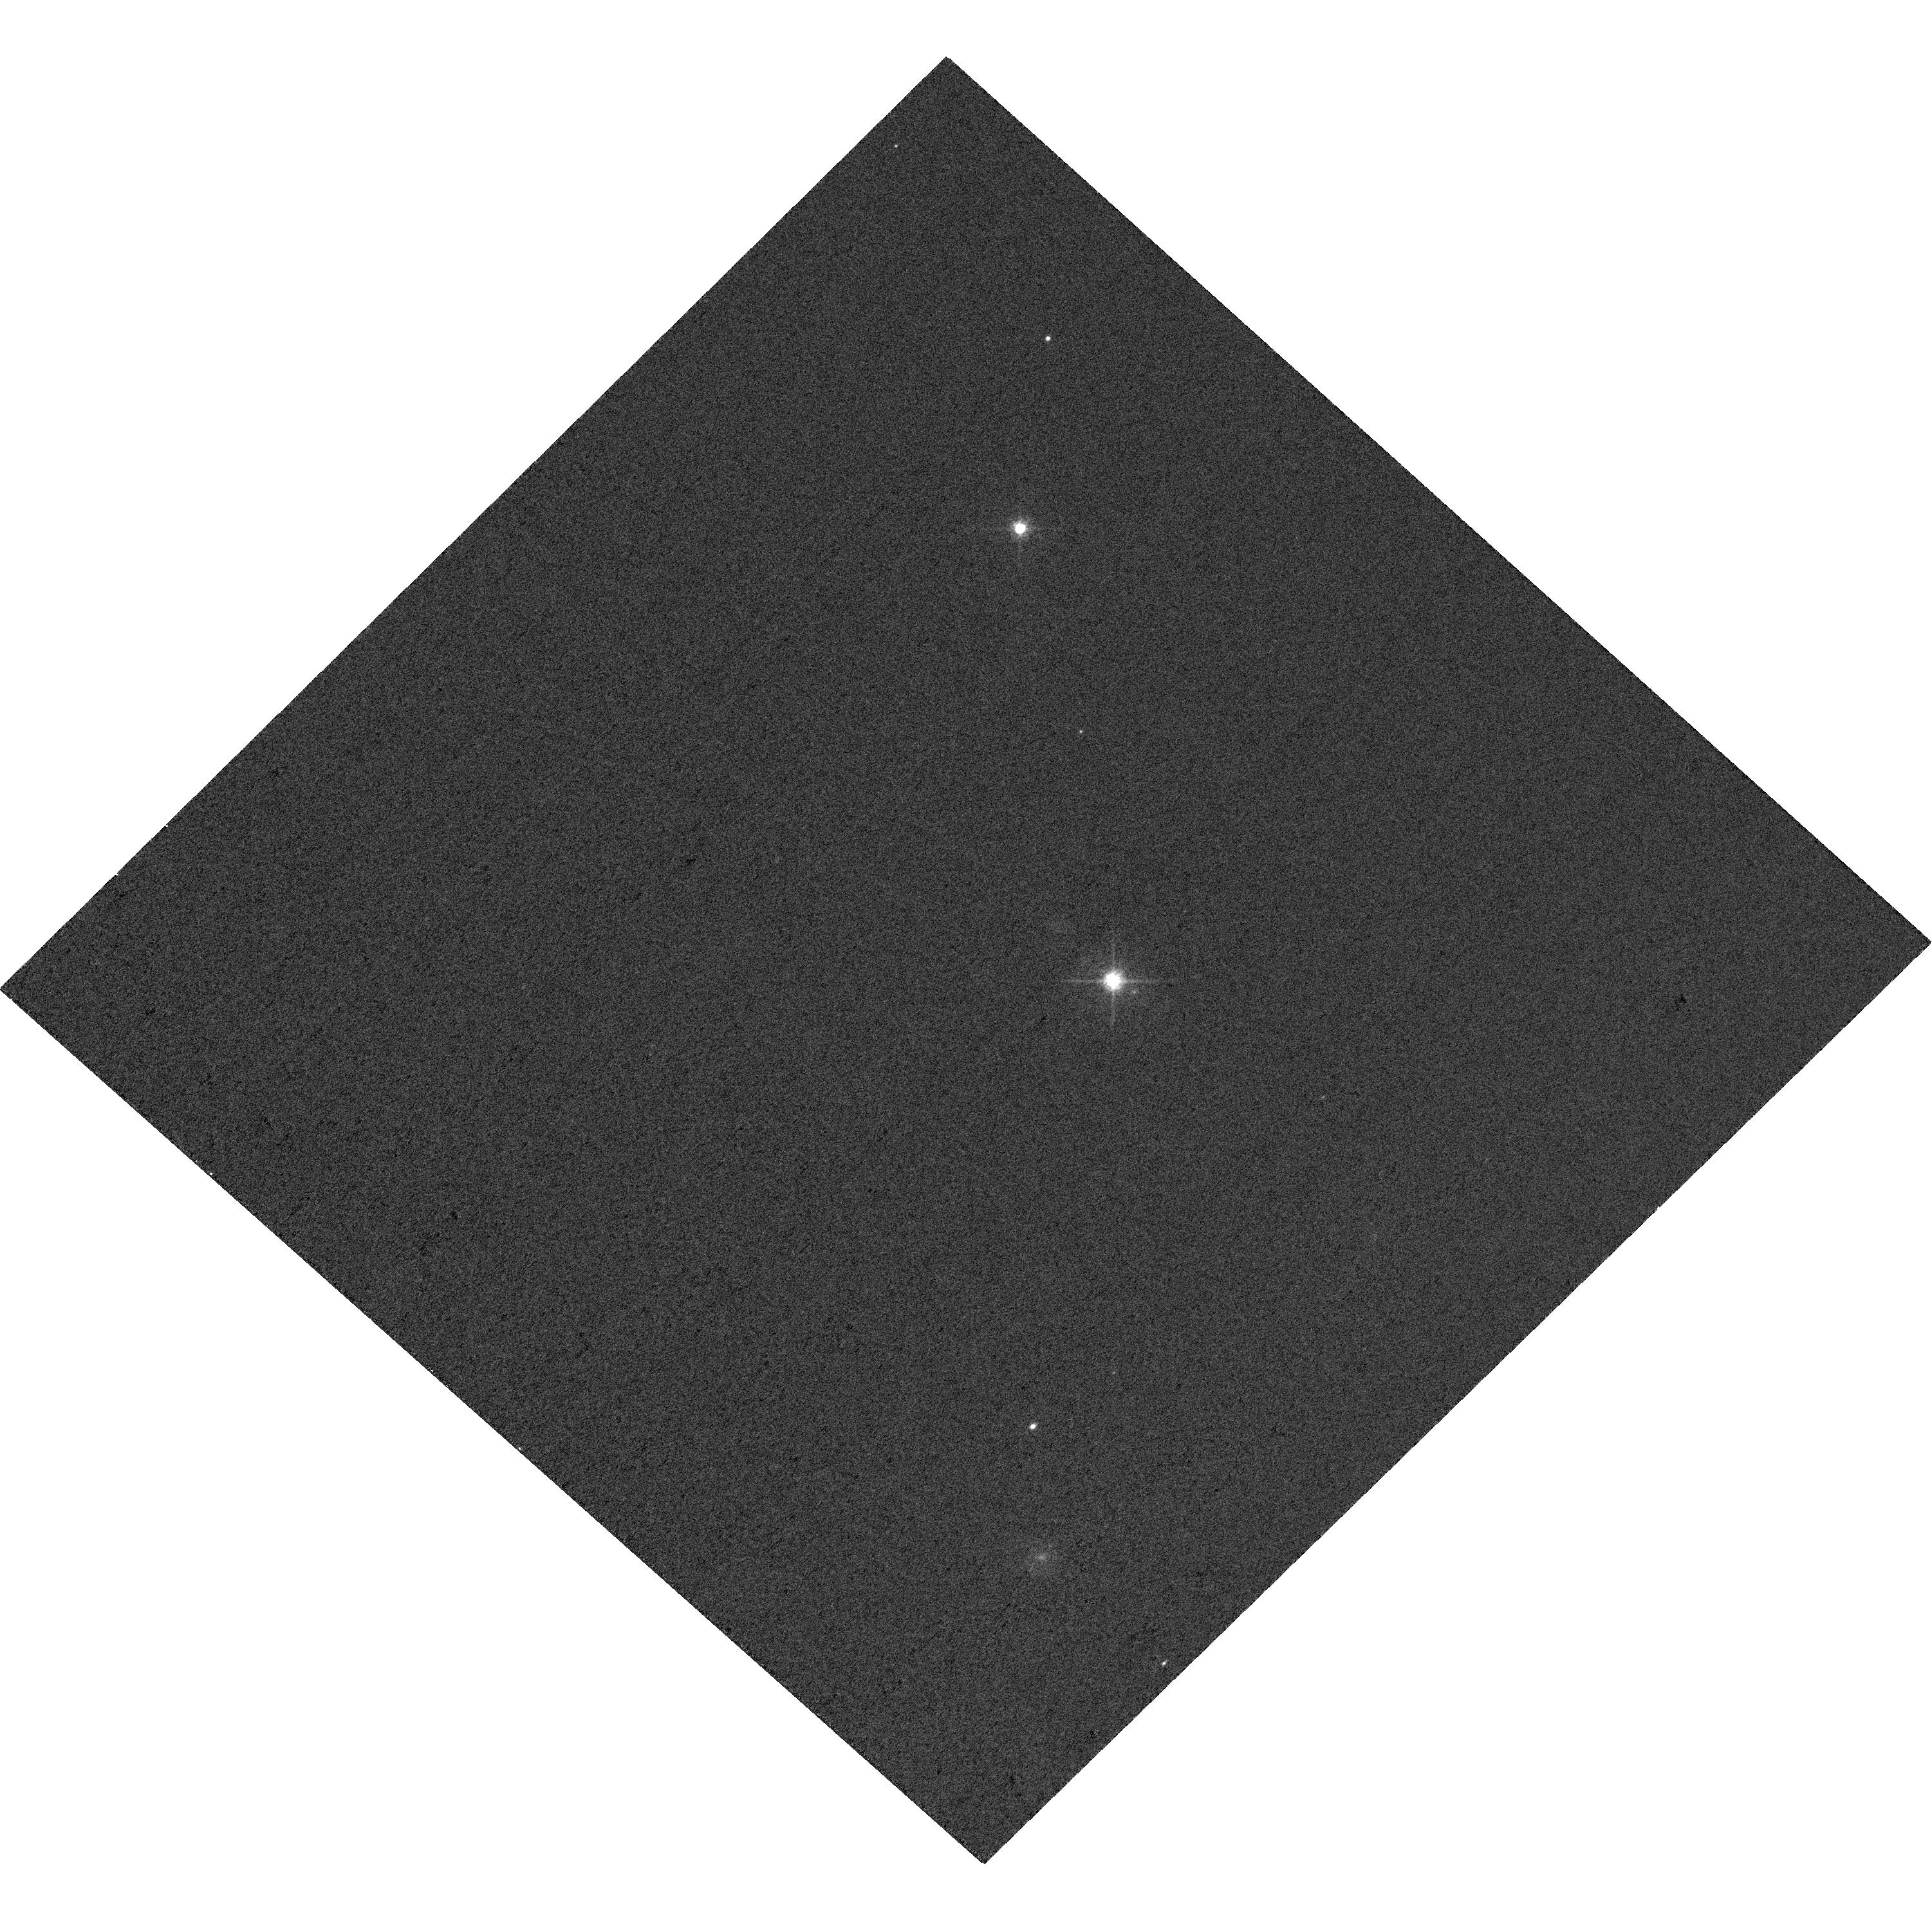
Target: EGGR-26
Instrument: WFC3/UVIS
Filter: F625W
Exposure: 1 min
Observation ID: hst_17708_41_wfc3_uvis_f625w_ifev41

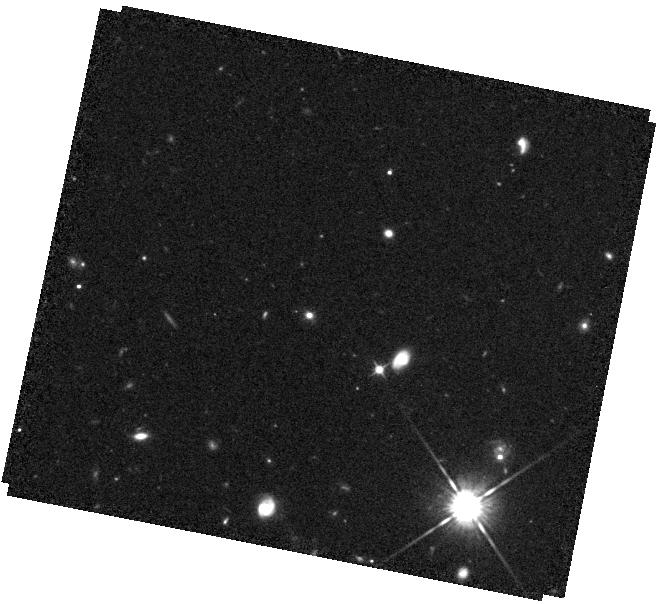
Target: 188
Instrument: WFC3/IR
Filter: F105W
Exposure: 23 min
Observation ID: hst_17708_06_wfc3_ir_f105w_ifev06

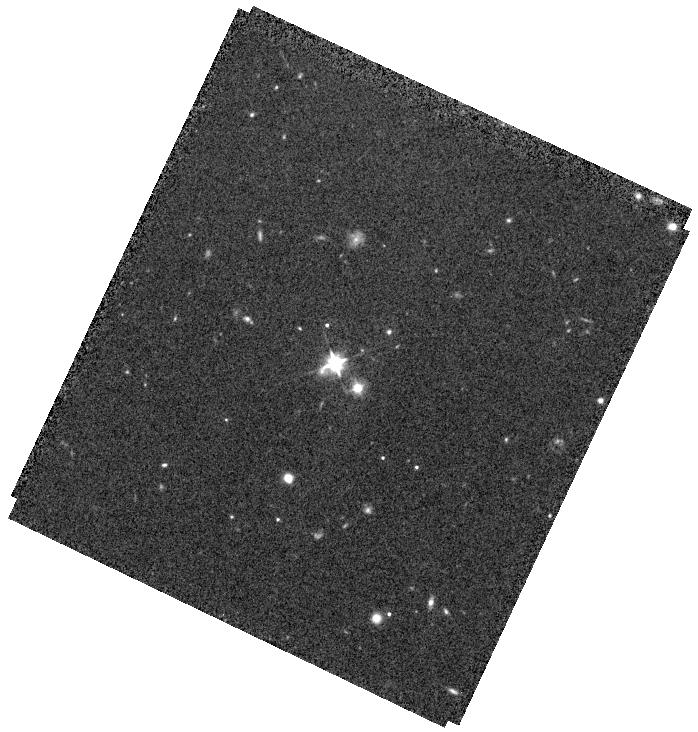
Target: 523
Instrument: WFC3/IR
Filter: F105W
Exposure: 23 min
Observation ID: hst_17708_26_wfc3_ir_f105w_ifev26

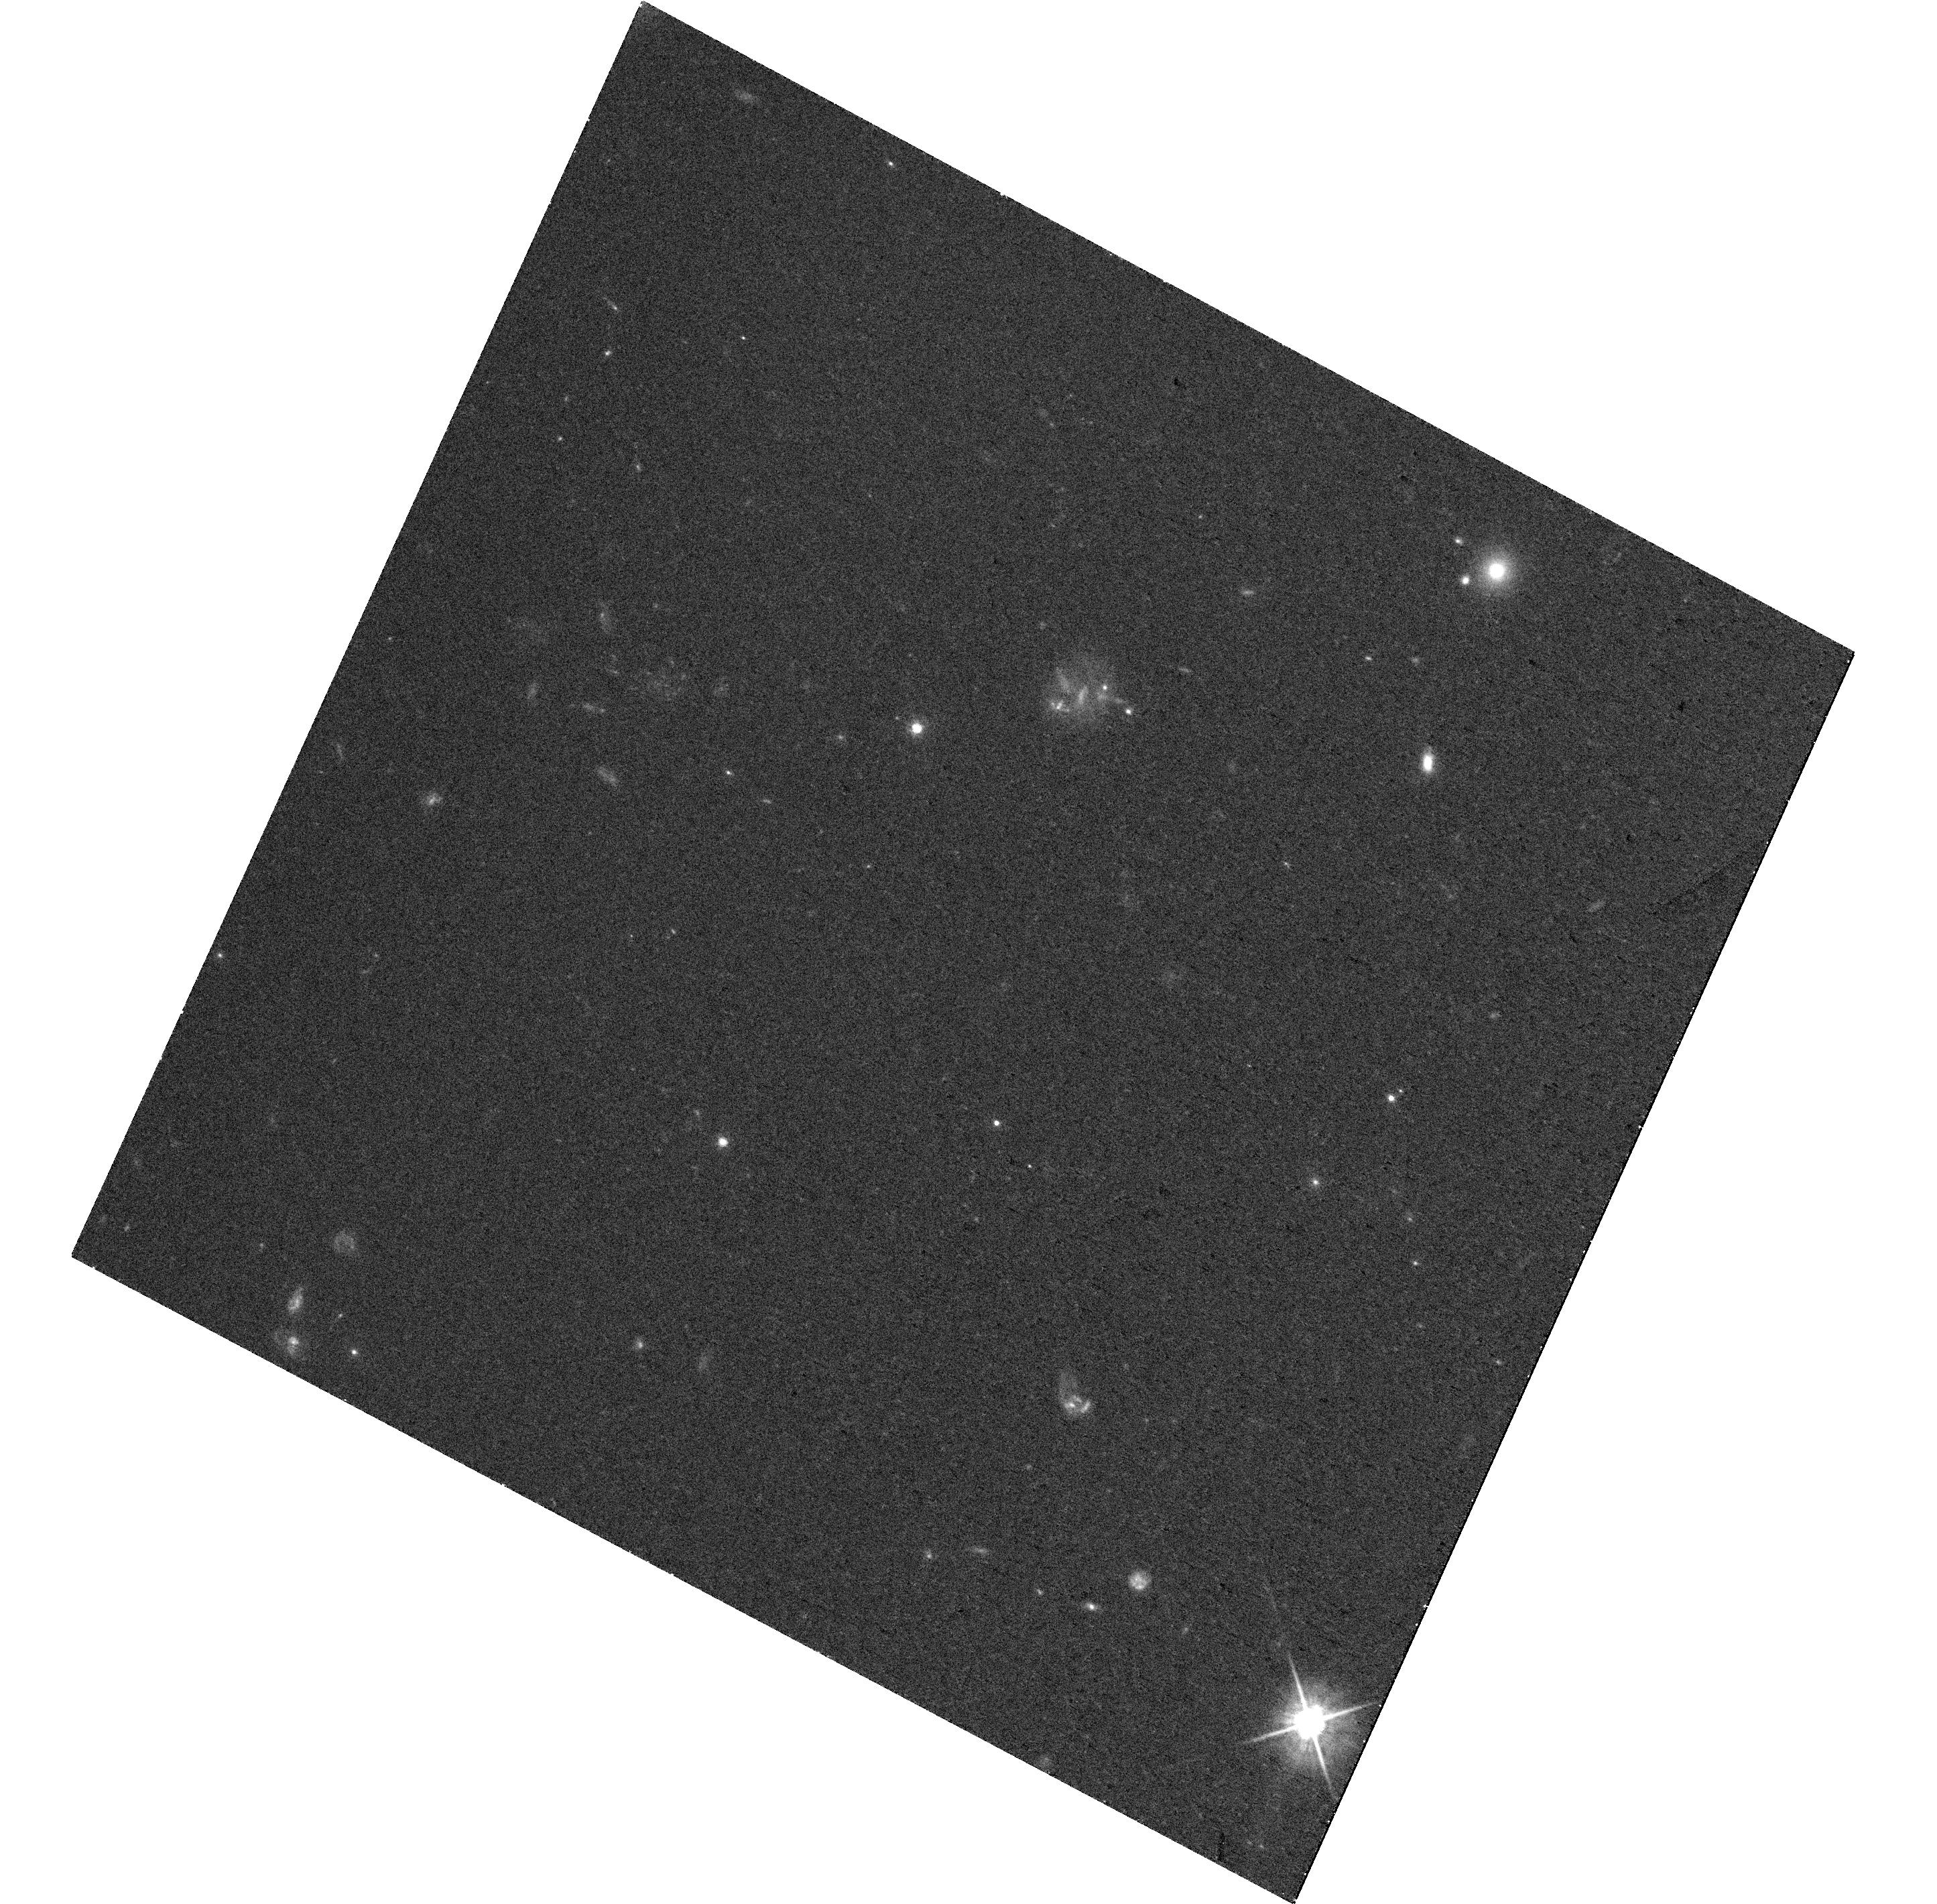
Target: 578
Instrument: WFC3/UVIS
Filter: F625W
Exposure: 32 min
Observation ID: hst_17708_29_wfc3_uvis_f625w_ifev29

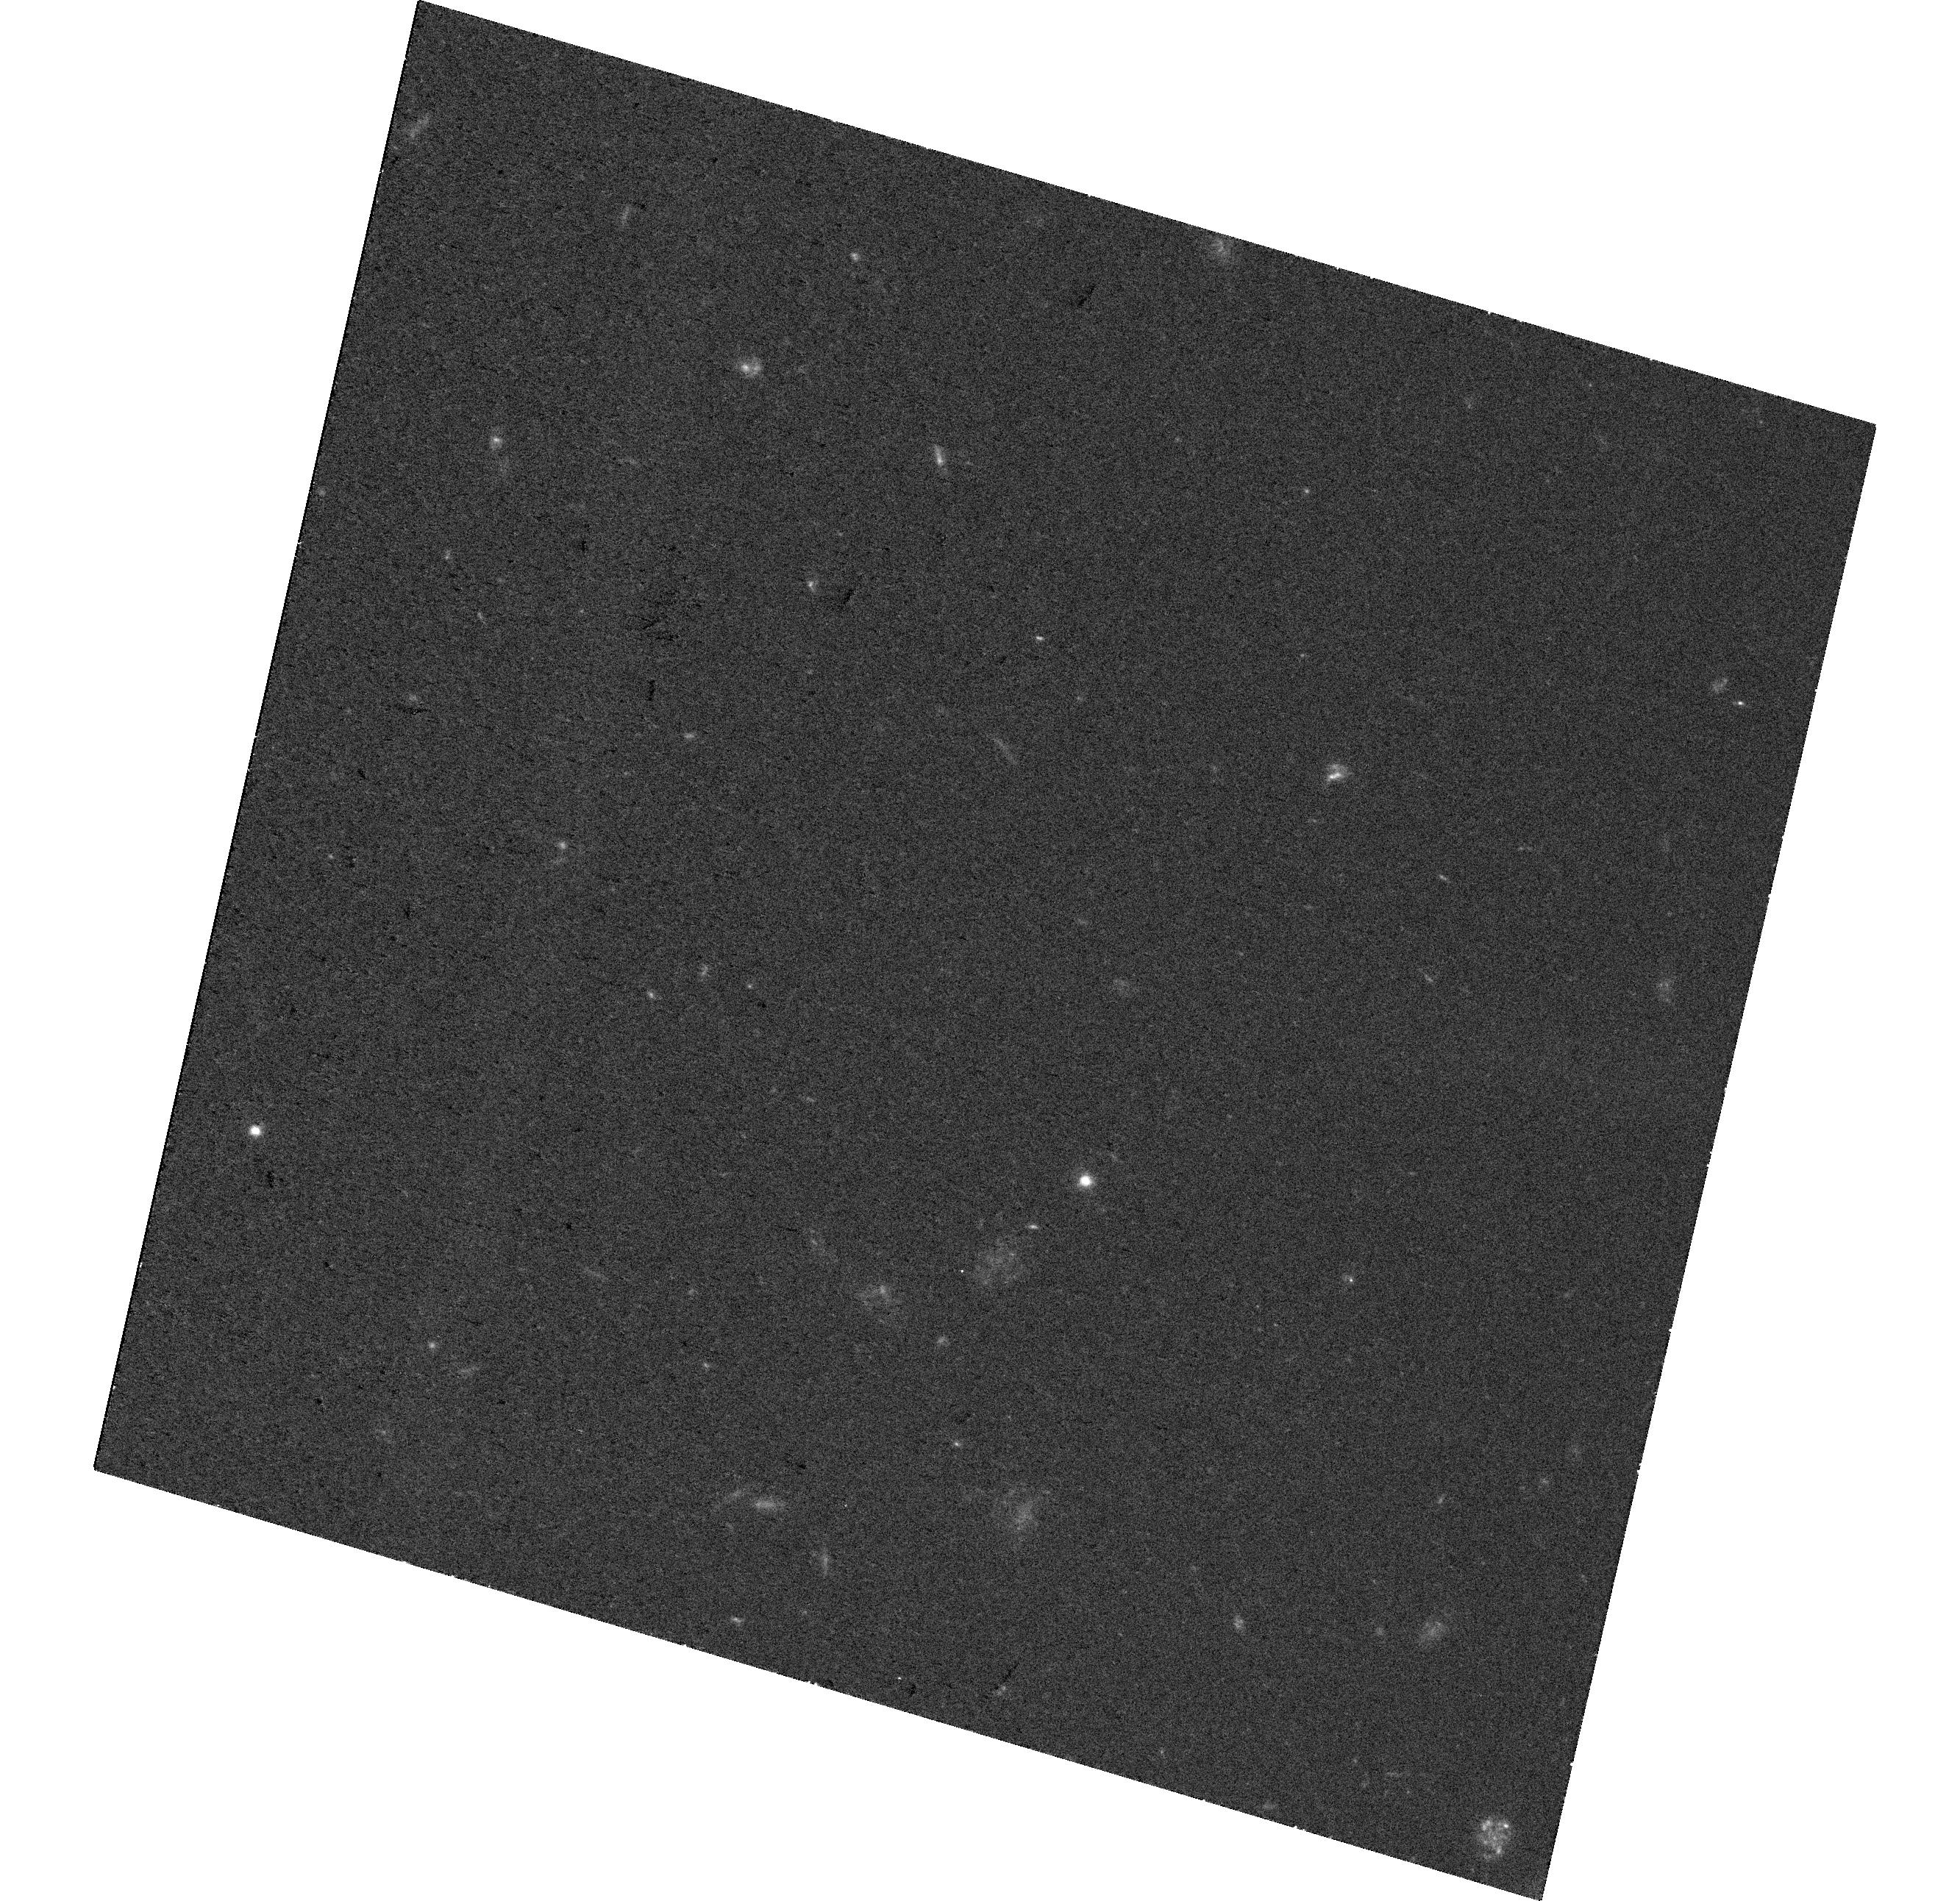
Target: 418
Instrument: WFC3/UVIS
Filter: F625W
Exposure: 32 min
Observation ID: hst_17708_62_wfc3_uvis_f625w_ifev62

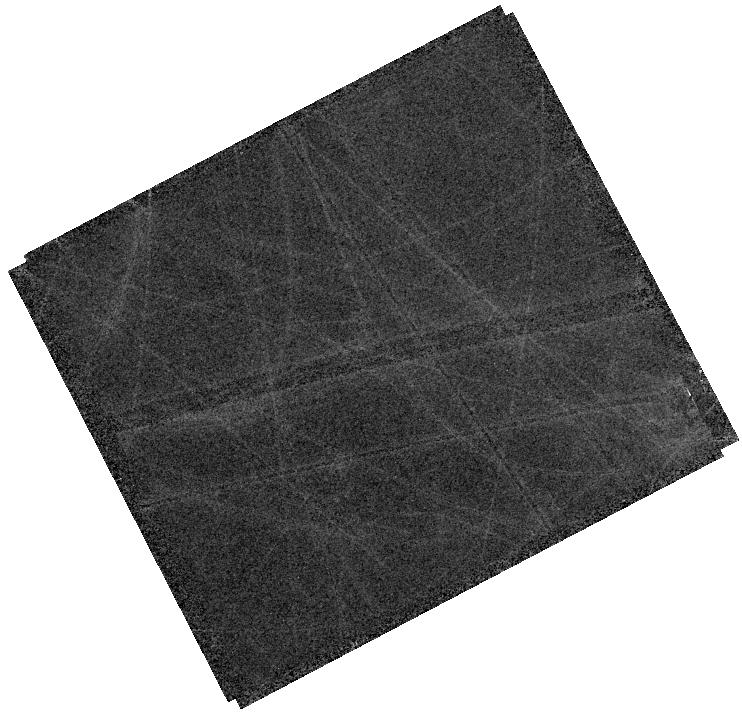
Target: 431
Instrument: WFC3/IR
Filter: F105W
Exposure: 23 min
Observation ID: hst_17708_21_wfc3_ir_f105w_ifev21

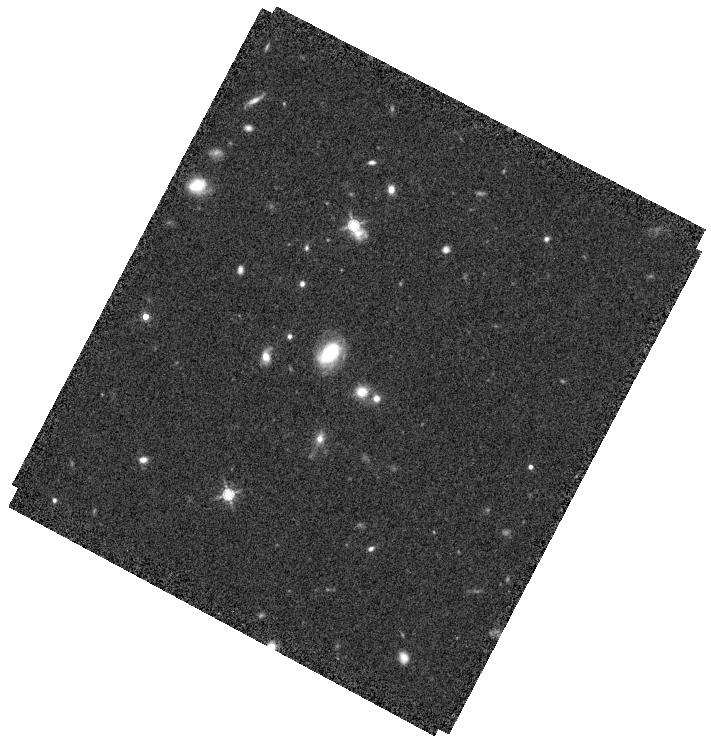
Target: 427
Instrument: WFC3/IR
Filter: F160W
Exposure: 12 min
Observation ID: hst_17708_20_wfc3_ir_f160w_ifev20

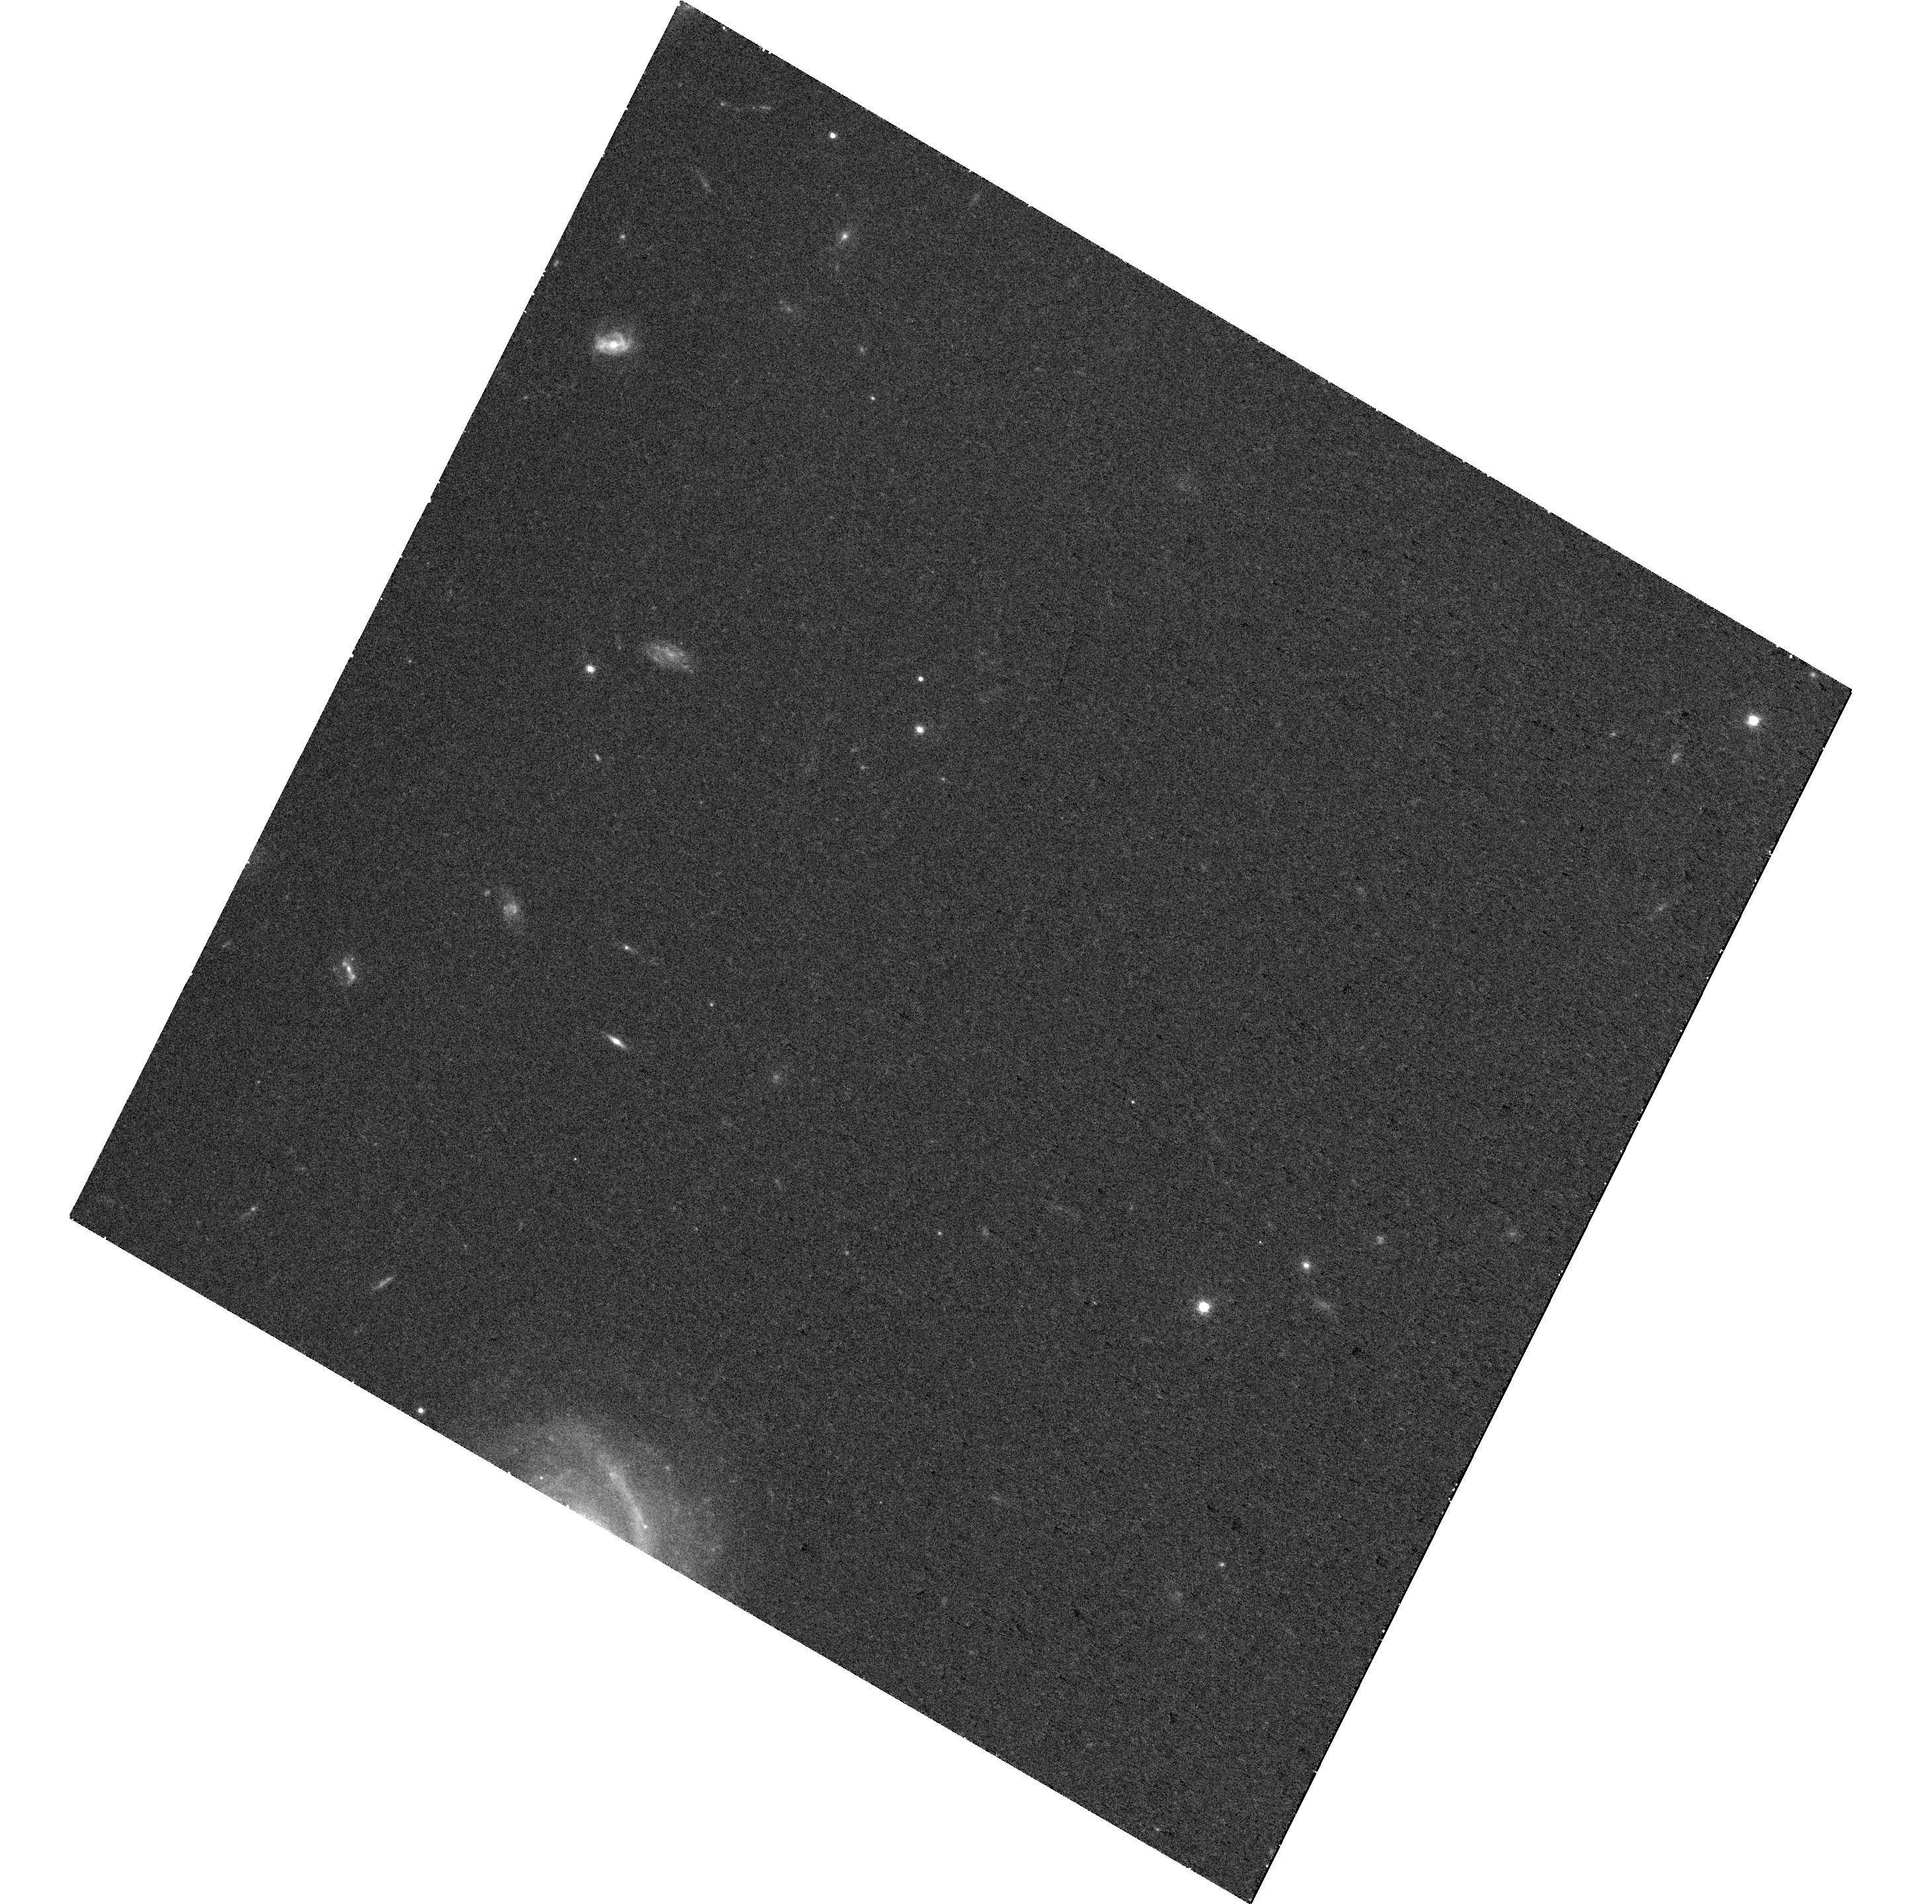
Target: 583
Instrument: WFC3/UVIS
Filter: F625W
Exposure: 32 min
Observation ID: hst_17708_30_wfc3_uvis_f625w_ifev30

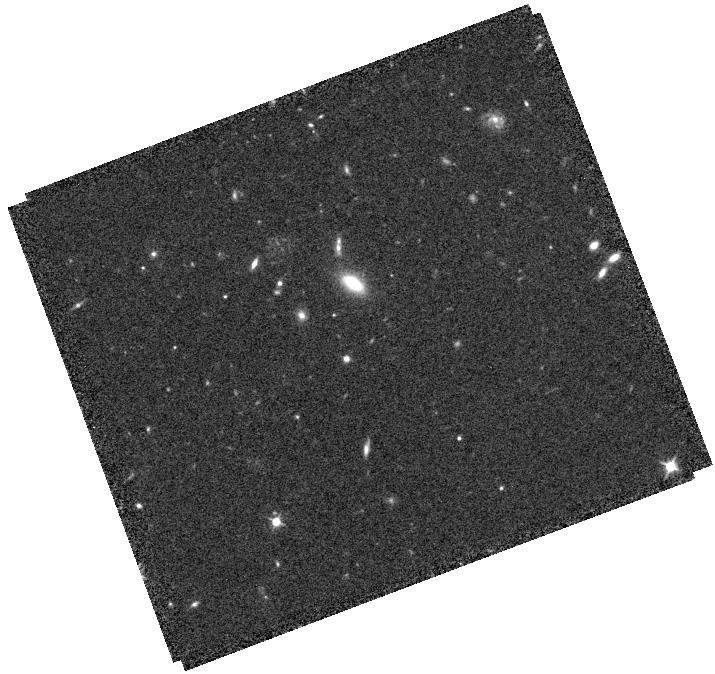
Target: 695
Instrument: WFC3/IR
Filter: F105W
Exposure: 23 min
Observation ID: hst_17708_34_wfc3_ir_f105w_ifev34

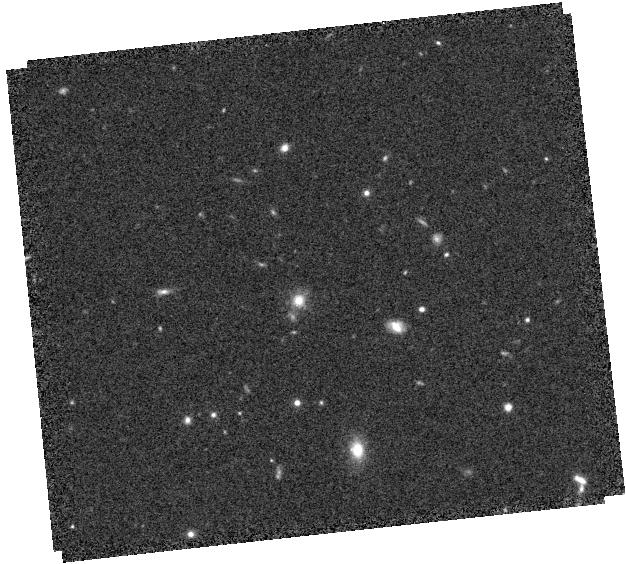
Target: 482
Instrument: WFC3/IR
Filter: F160W
Exposure: 12 min
Observation ID: hst_17708_25_wfc3_ir_f160w_ifev25

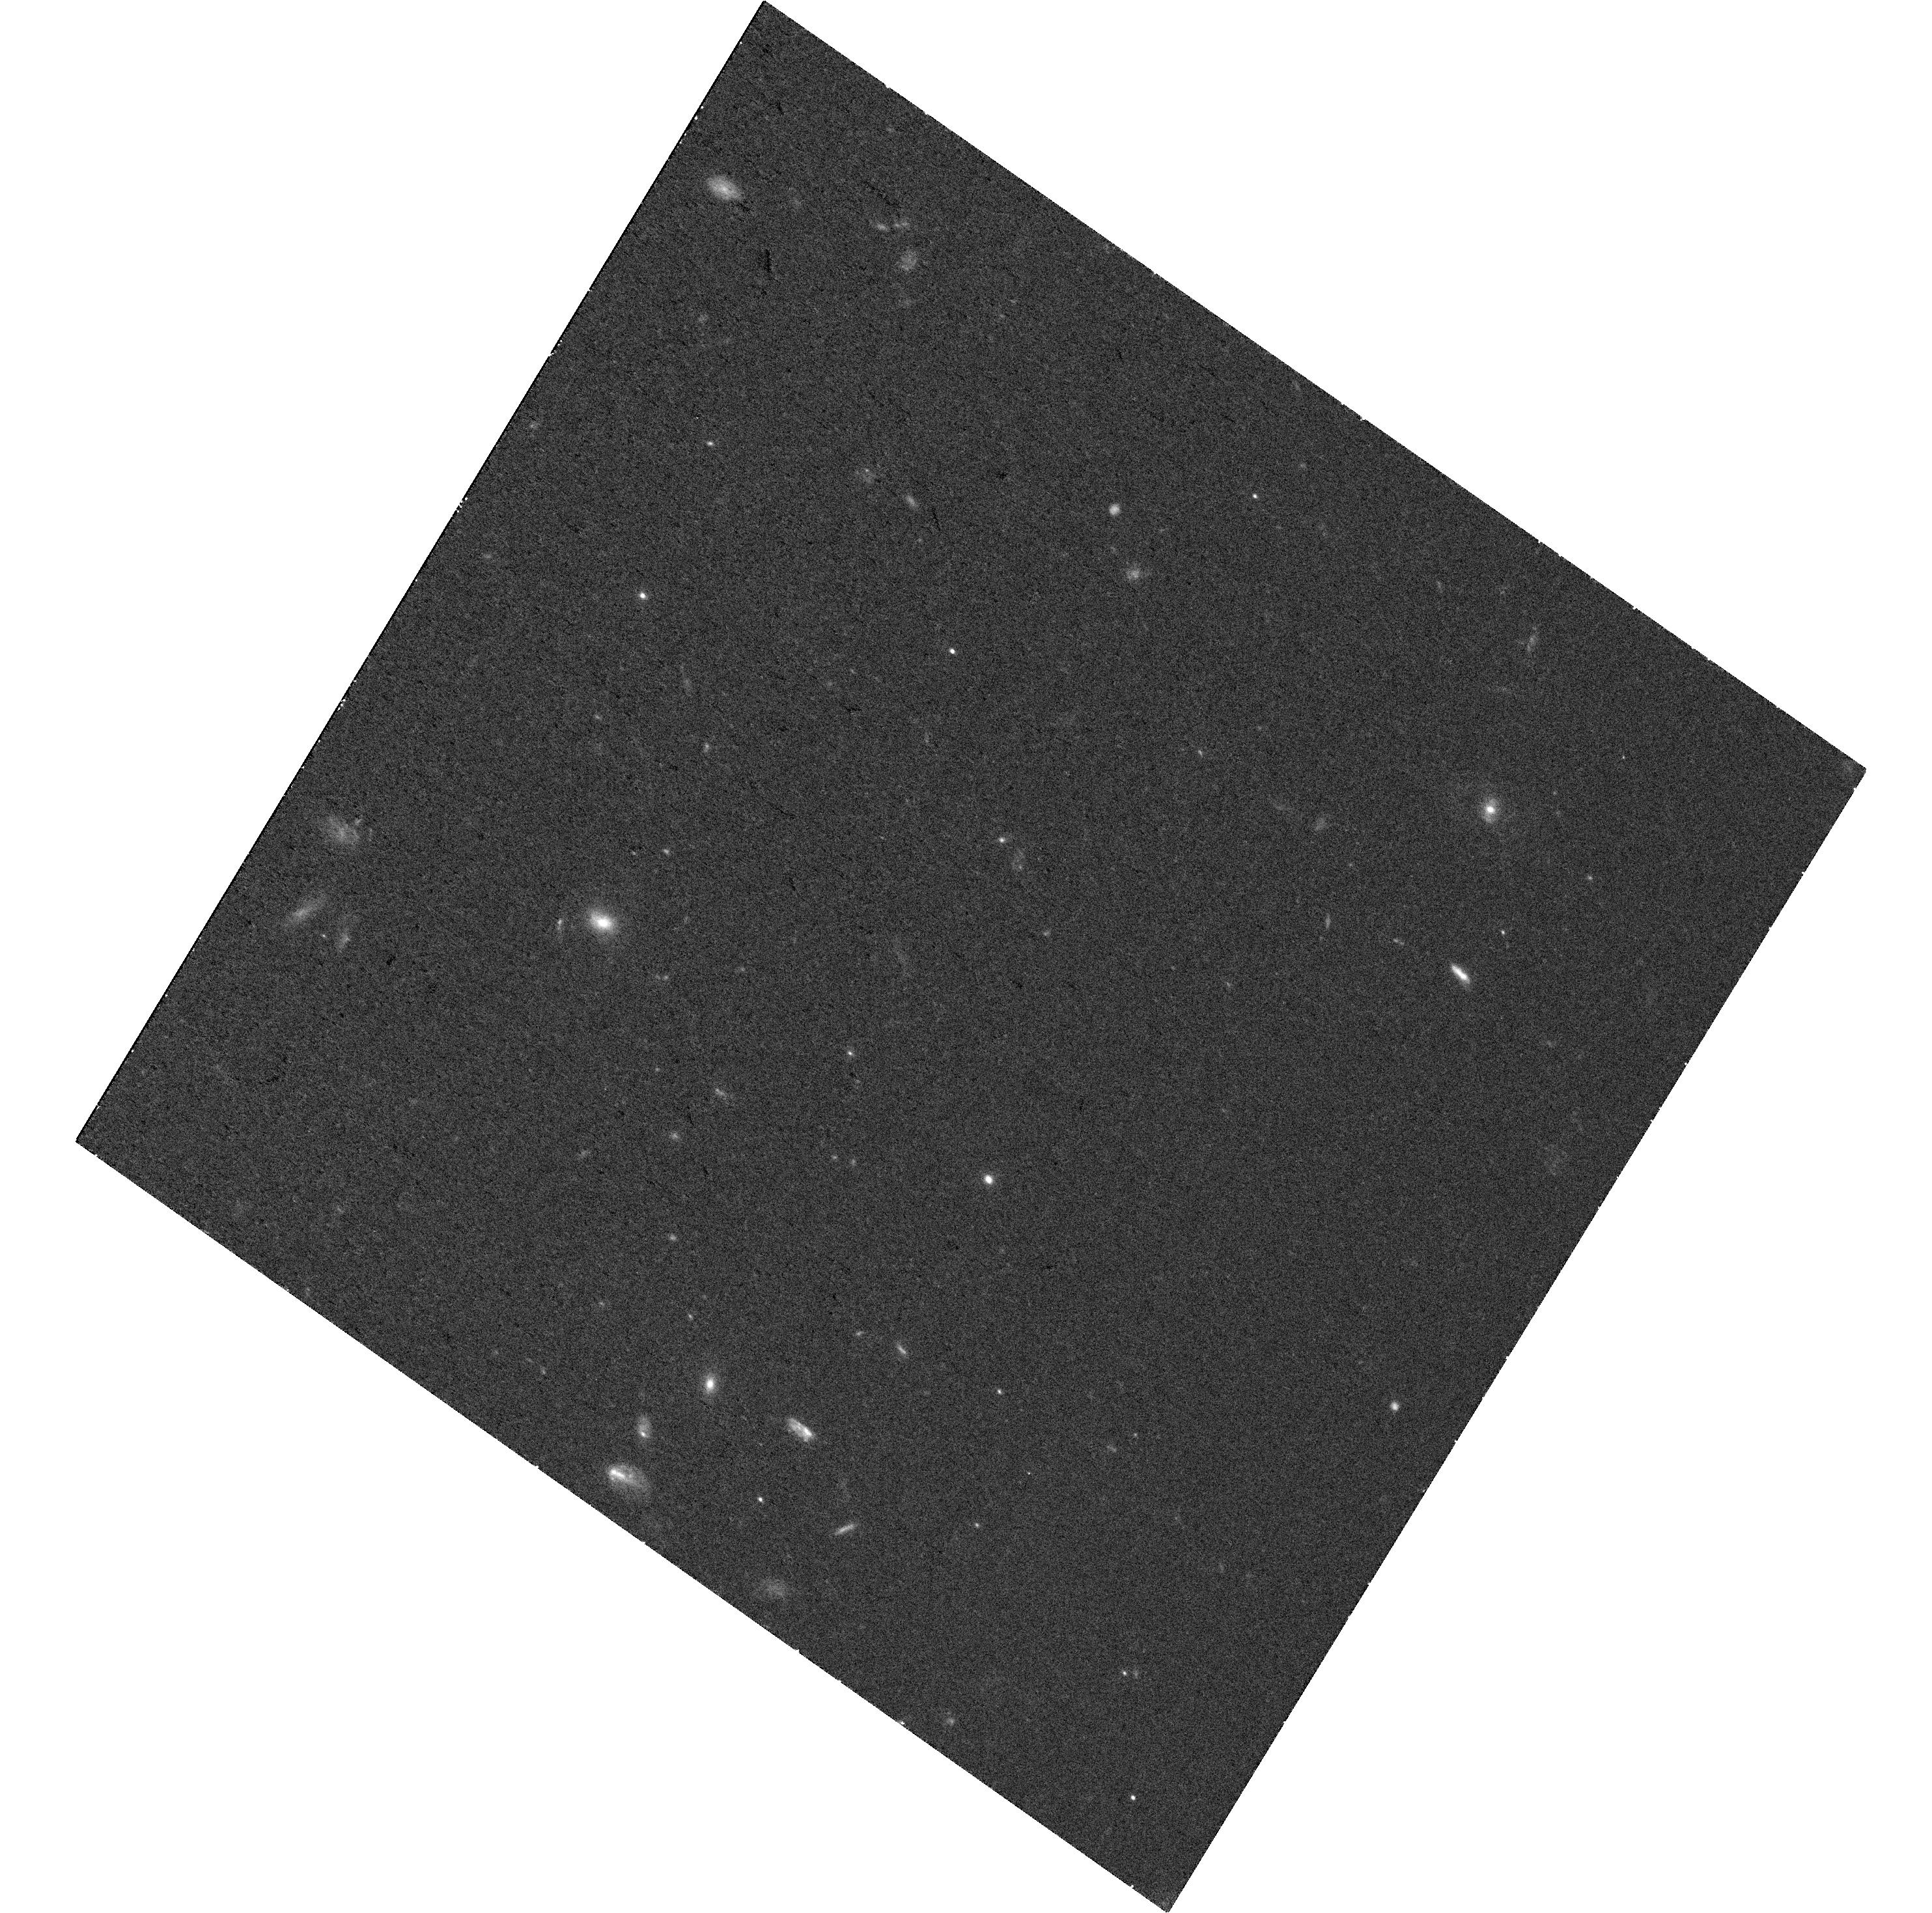
Target: 105
Instrument: WFC3/UVIS
Filter: F625W
Exposure: 32 min
Observation ID: hst_17708_2a_wfc3_uvis_f625w_ifev2a

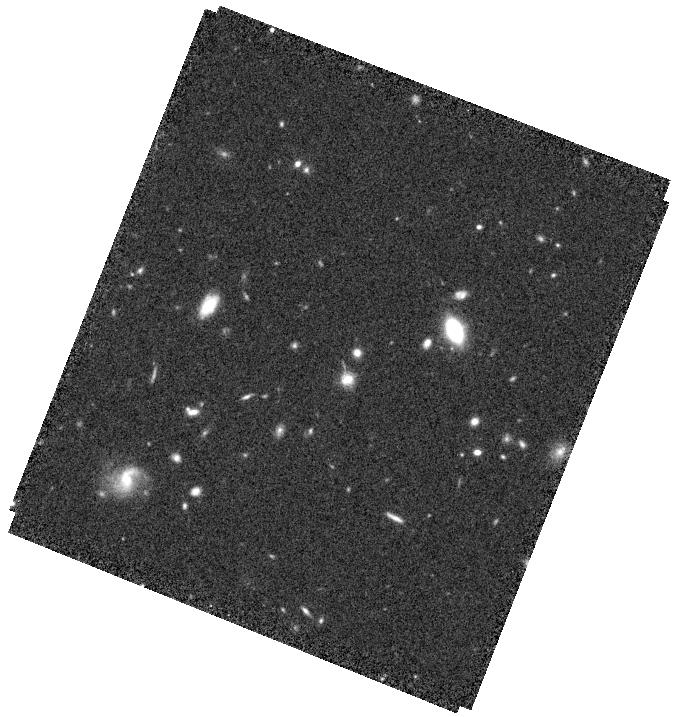
Target: 189
Instrument: WFC3/IR
Filter: F160W
Exposure: 12 min
Observation ID: hst_17708_07_wfc3_ir_f160w_ifev07

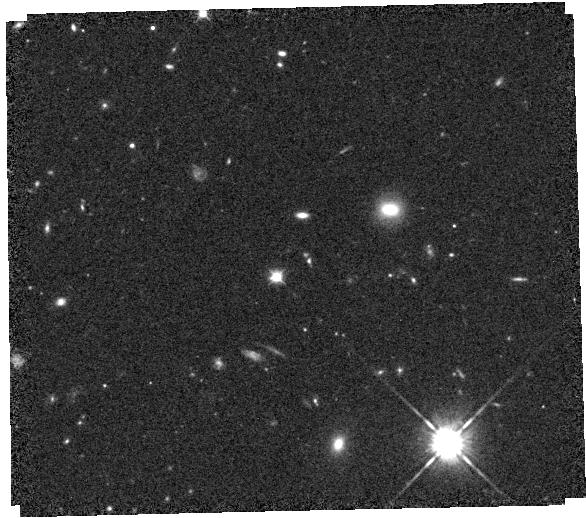
Target: 280
Instrument: WFC3/IR
Filter: F105W
Exposure: 23 min
Observation ID: hst_17708_11_wfc3_ir_f105w_ifev11

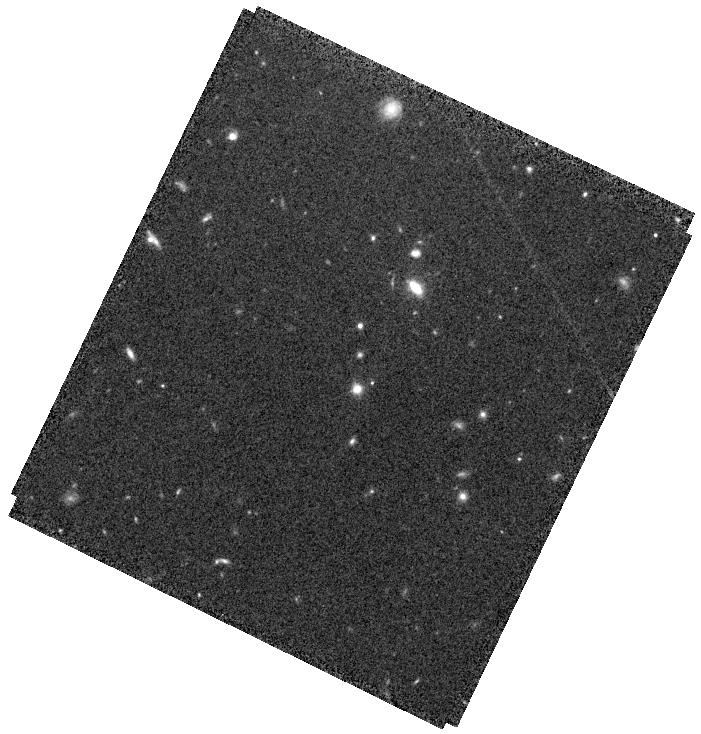
Target: 464
Instrument: WFC3/IR
Filter: F105W
Exposure: 23 min
Observation ID: hst_17708_24_wfc3_ir_f105w_ifev24

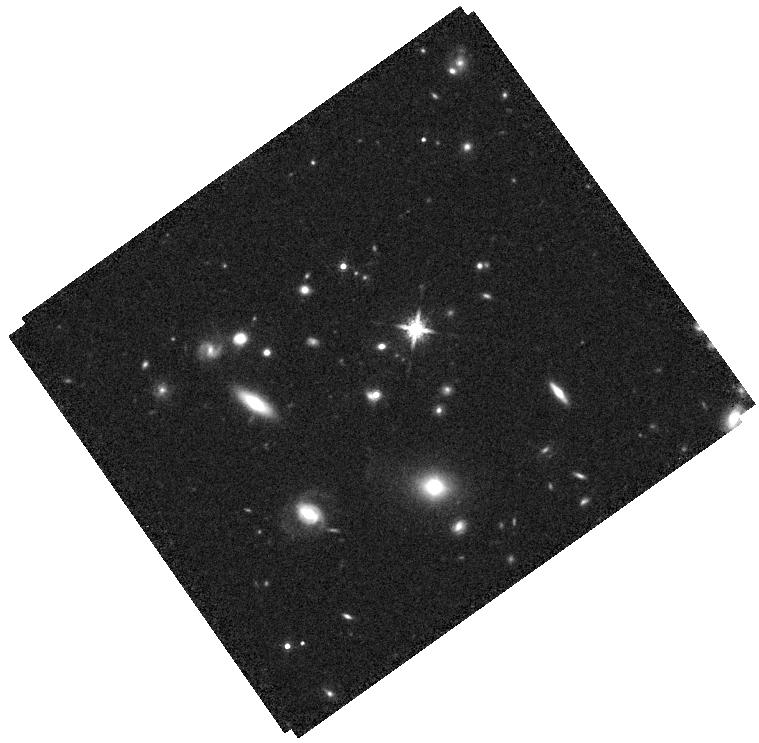
Target: 290
Instrument: WFC3/IR
Filter: F160W
Exposure: 12 min
Observation ID: hst_17708_12_wfc3_ir_f160w_ifev12

The Black Hole Mass - Stellar Mass Relation with Reverberation Mapping AGNs at 1<z<1.8 (PI: Shen, Yue)

Scaling relations between supermassive black hole (SMBH) mass and host galaxy stellar properties measured in the local universe are the cornerstone for the prevailing picture of co-evolution of SMBHs and galaxies. Testing co-evolution scenarios, however, requires measurements of these correlations as a function of lookback time. Beyond the nearby universe, both the SMBH mass and the stellar properties of the host are challenging to measure. So far, there is no definitive evidence of such correlations at z>1. JWST observations are starting to measure host galaxy properties for AGNs at z>6, revealing a surprising population of over-massive black holes relative to their hosts. However, without robust measurements of these scaling relations at intermediate redshifts, it is difficult to assess the significance of these z>6 results and their broad implications for SMBH seeding scenarios at cosmic dawn. This proposal aims to measure the Mbh-Mstar relation at 1<z<1.8 for a sample of 40 broad-line AGNs with direct reverberation mapping black hole masses. With 3-band HST WFC3 (UVIS+IR) imaging, this program will decompose the nuclear AGN light and host starlight to measure the host stellar population. The sample covers two orders of magnitude in black hole mass, has ample multi-wavelength data already, and is best-suited for HST imaging observations to constrain the host stellar masses in this redshift regime. By measuring the Mbh-Mstar relation (as well as its intrinsic scatter) up to z~2 and comparing with z<1 results, this program will fill this redshift gap and significantly advance the study of SMBH-galaxy co-evolution, and pave the way for JWST studies at higher redshifts.